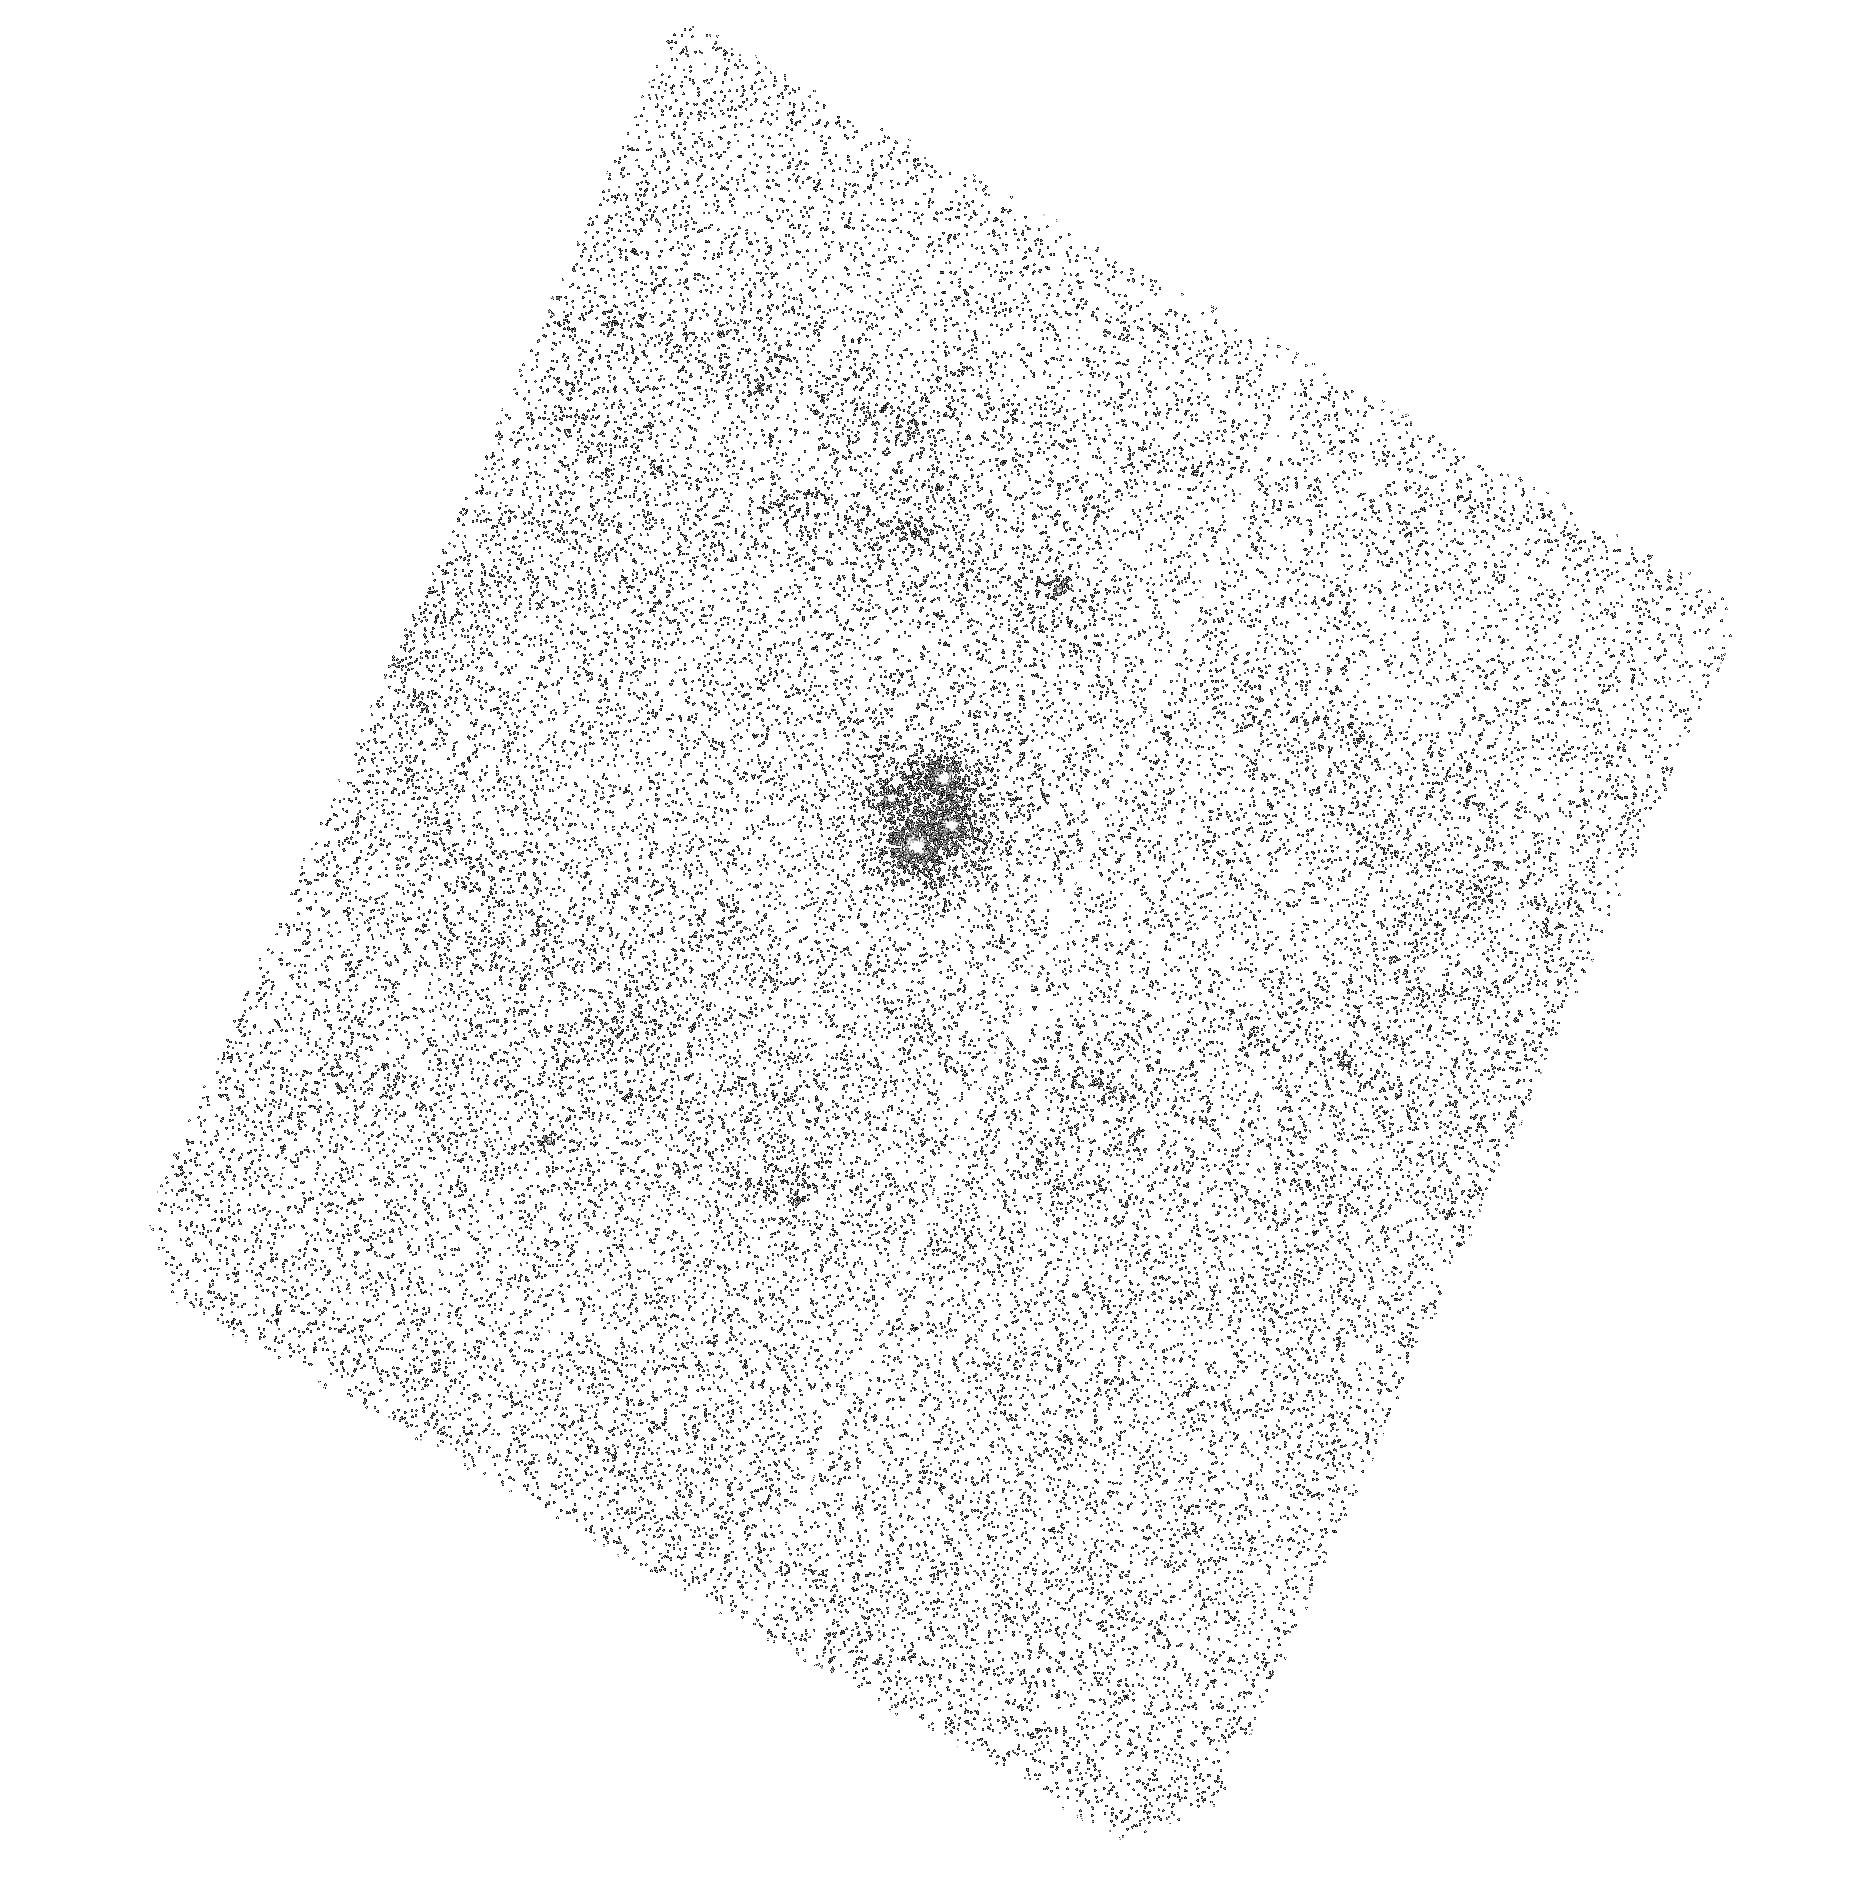
Target: Q2237+0305. Instrument: ACS/SBC. Filter: F165LP. Exposure: 44 min. Observation ID: hst_11791_04_acs_sbc_f165lp_jb0r04

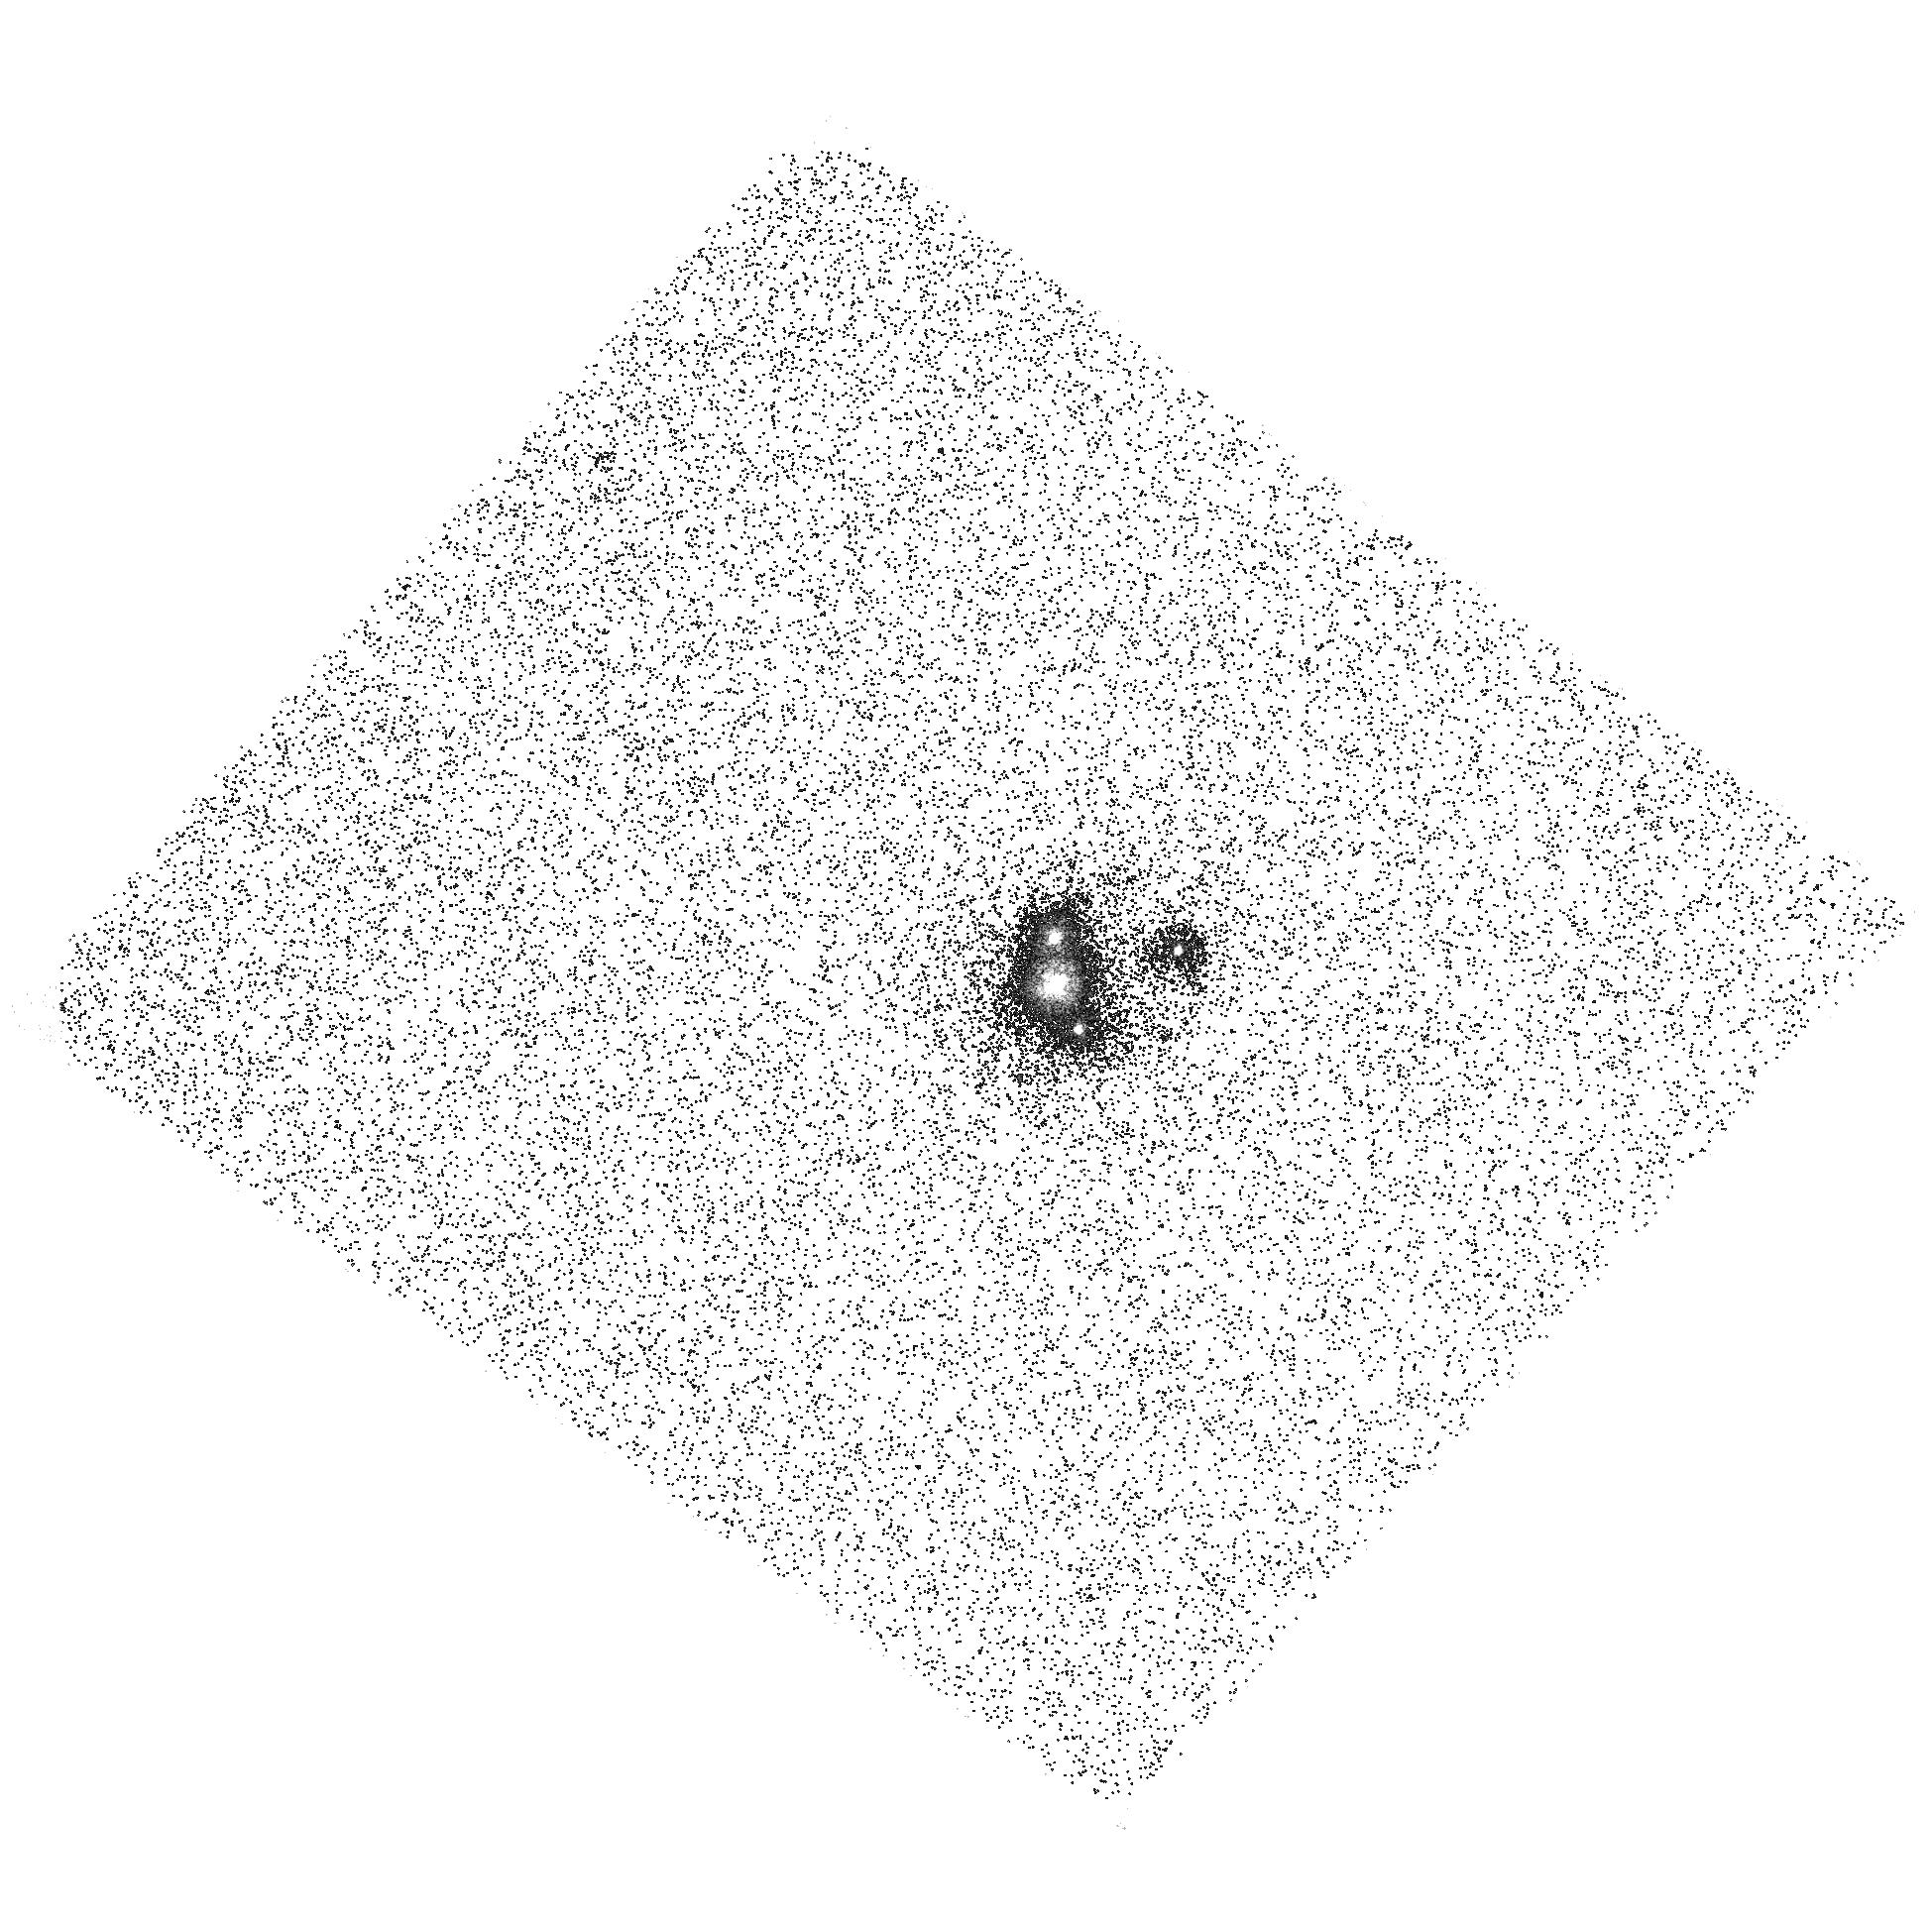
Target: RXJ1131-1231. Instrument: ACS/SBC. Filter: F165LP. Exposure: 44 min. Observation ID: hst_11791_05_acs_sbc_f165lp_jb0r05

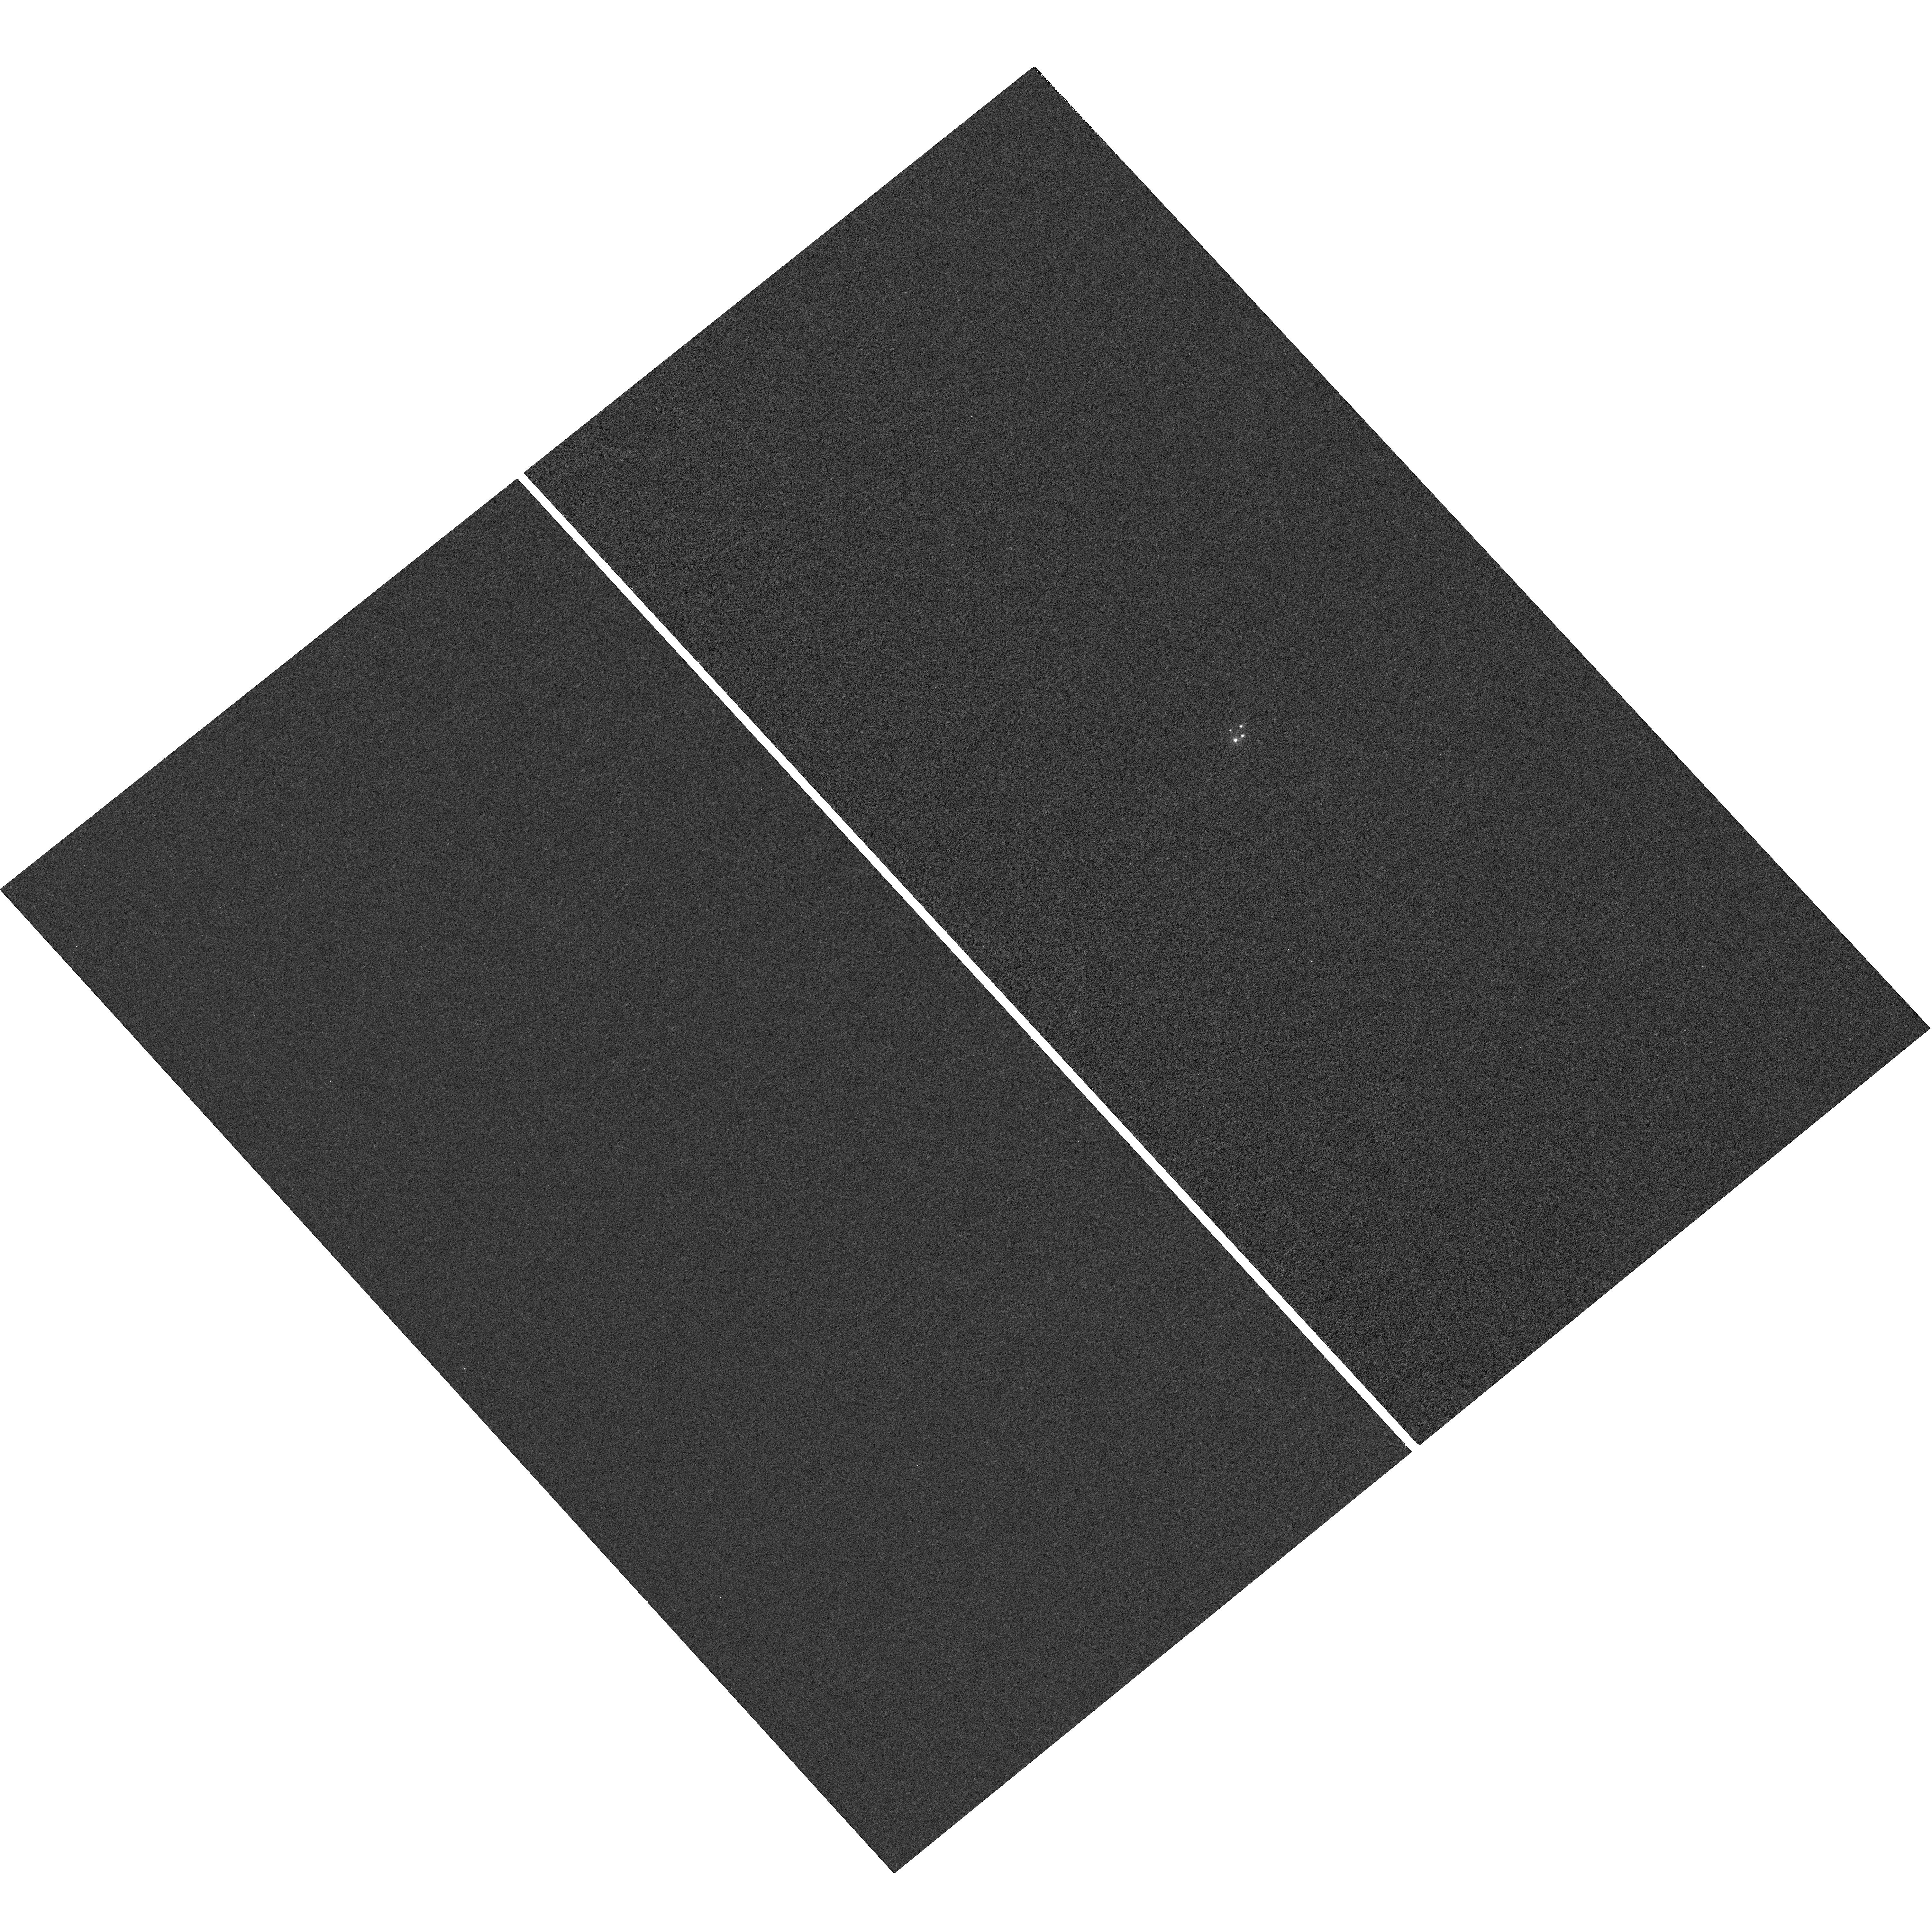
Target: Q2237+0305. Instrument: WFC3/UVIS. Filter: F218W. Exposure: 42 min. Observation ID: hst_11791_02_wfc3_uvis_f218w_ib0r02

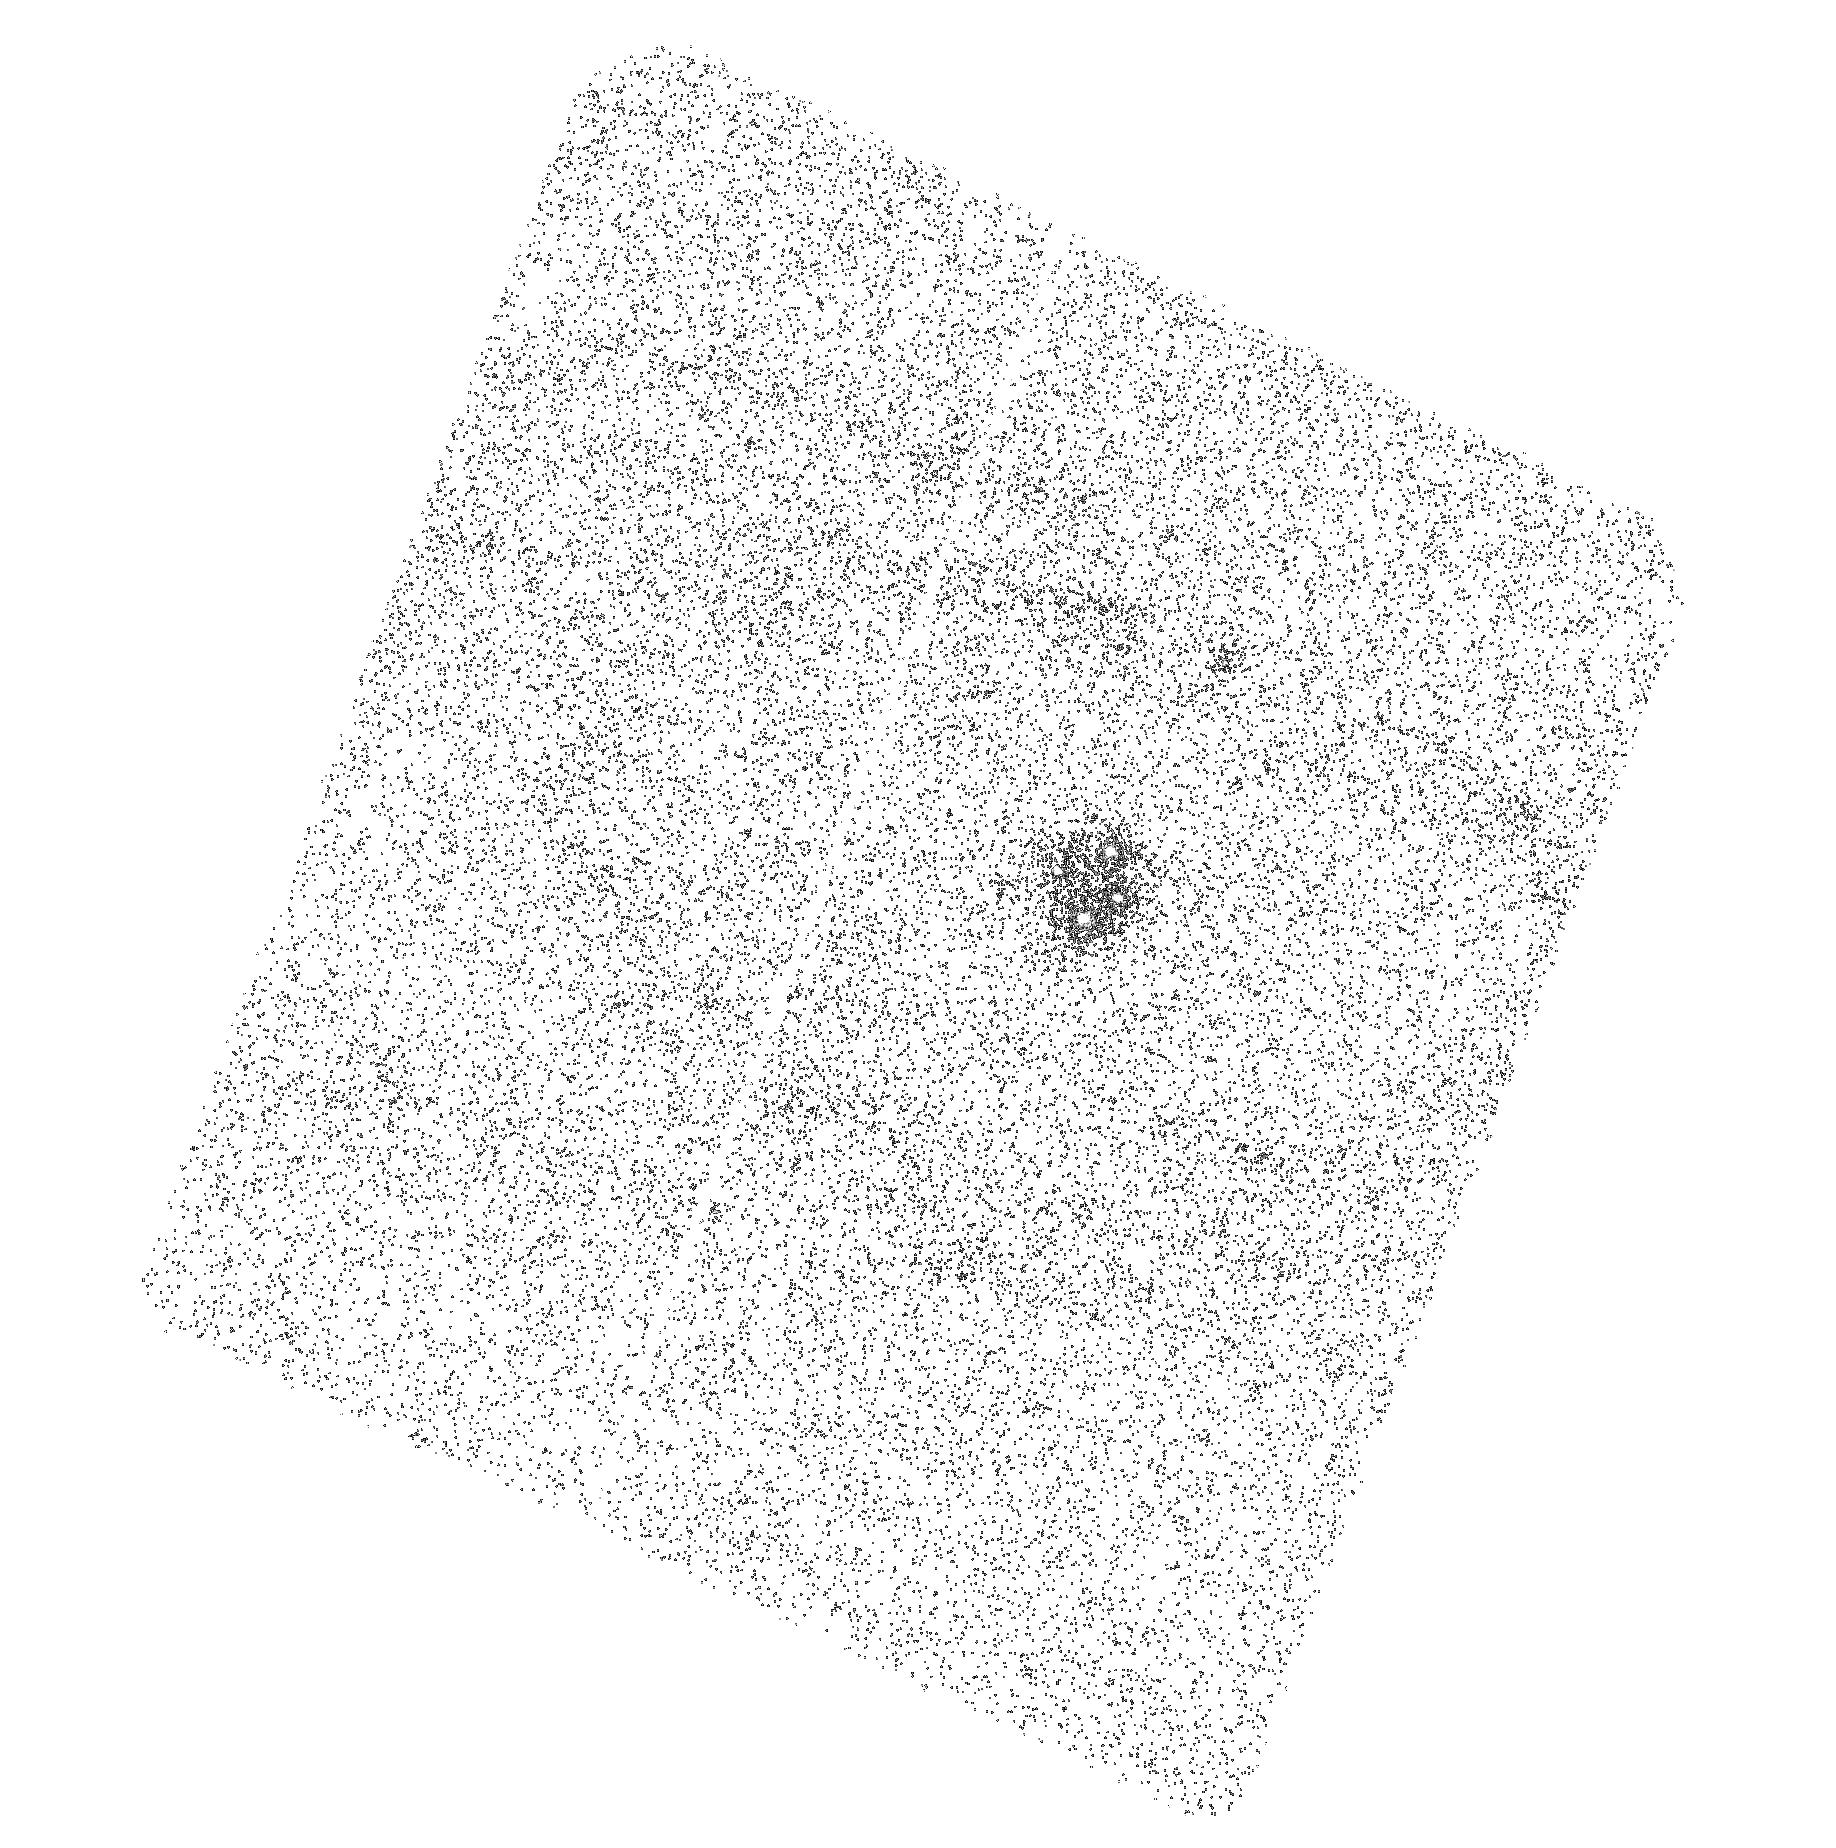
Target: Q2237+0305. Instrument: ACS/SBC. Filter: F165LP. Exposure: 42 min. Observation ID: hst_11791_01_acs_sbc_f165lp_jb0r01

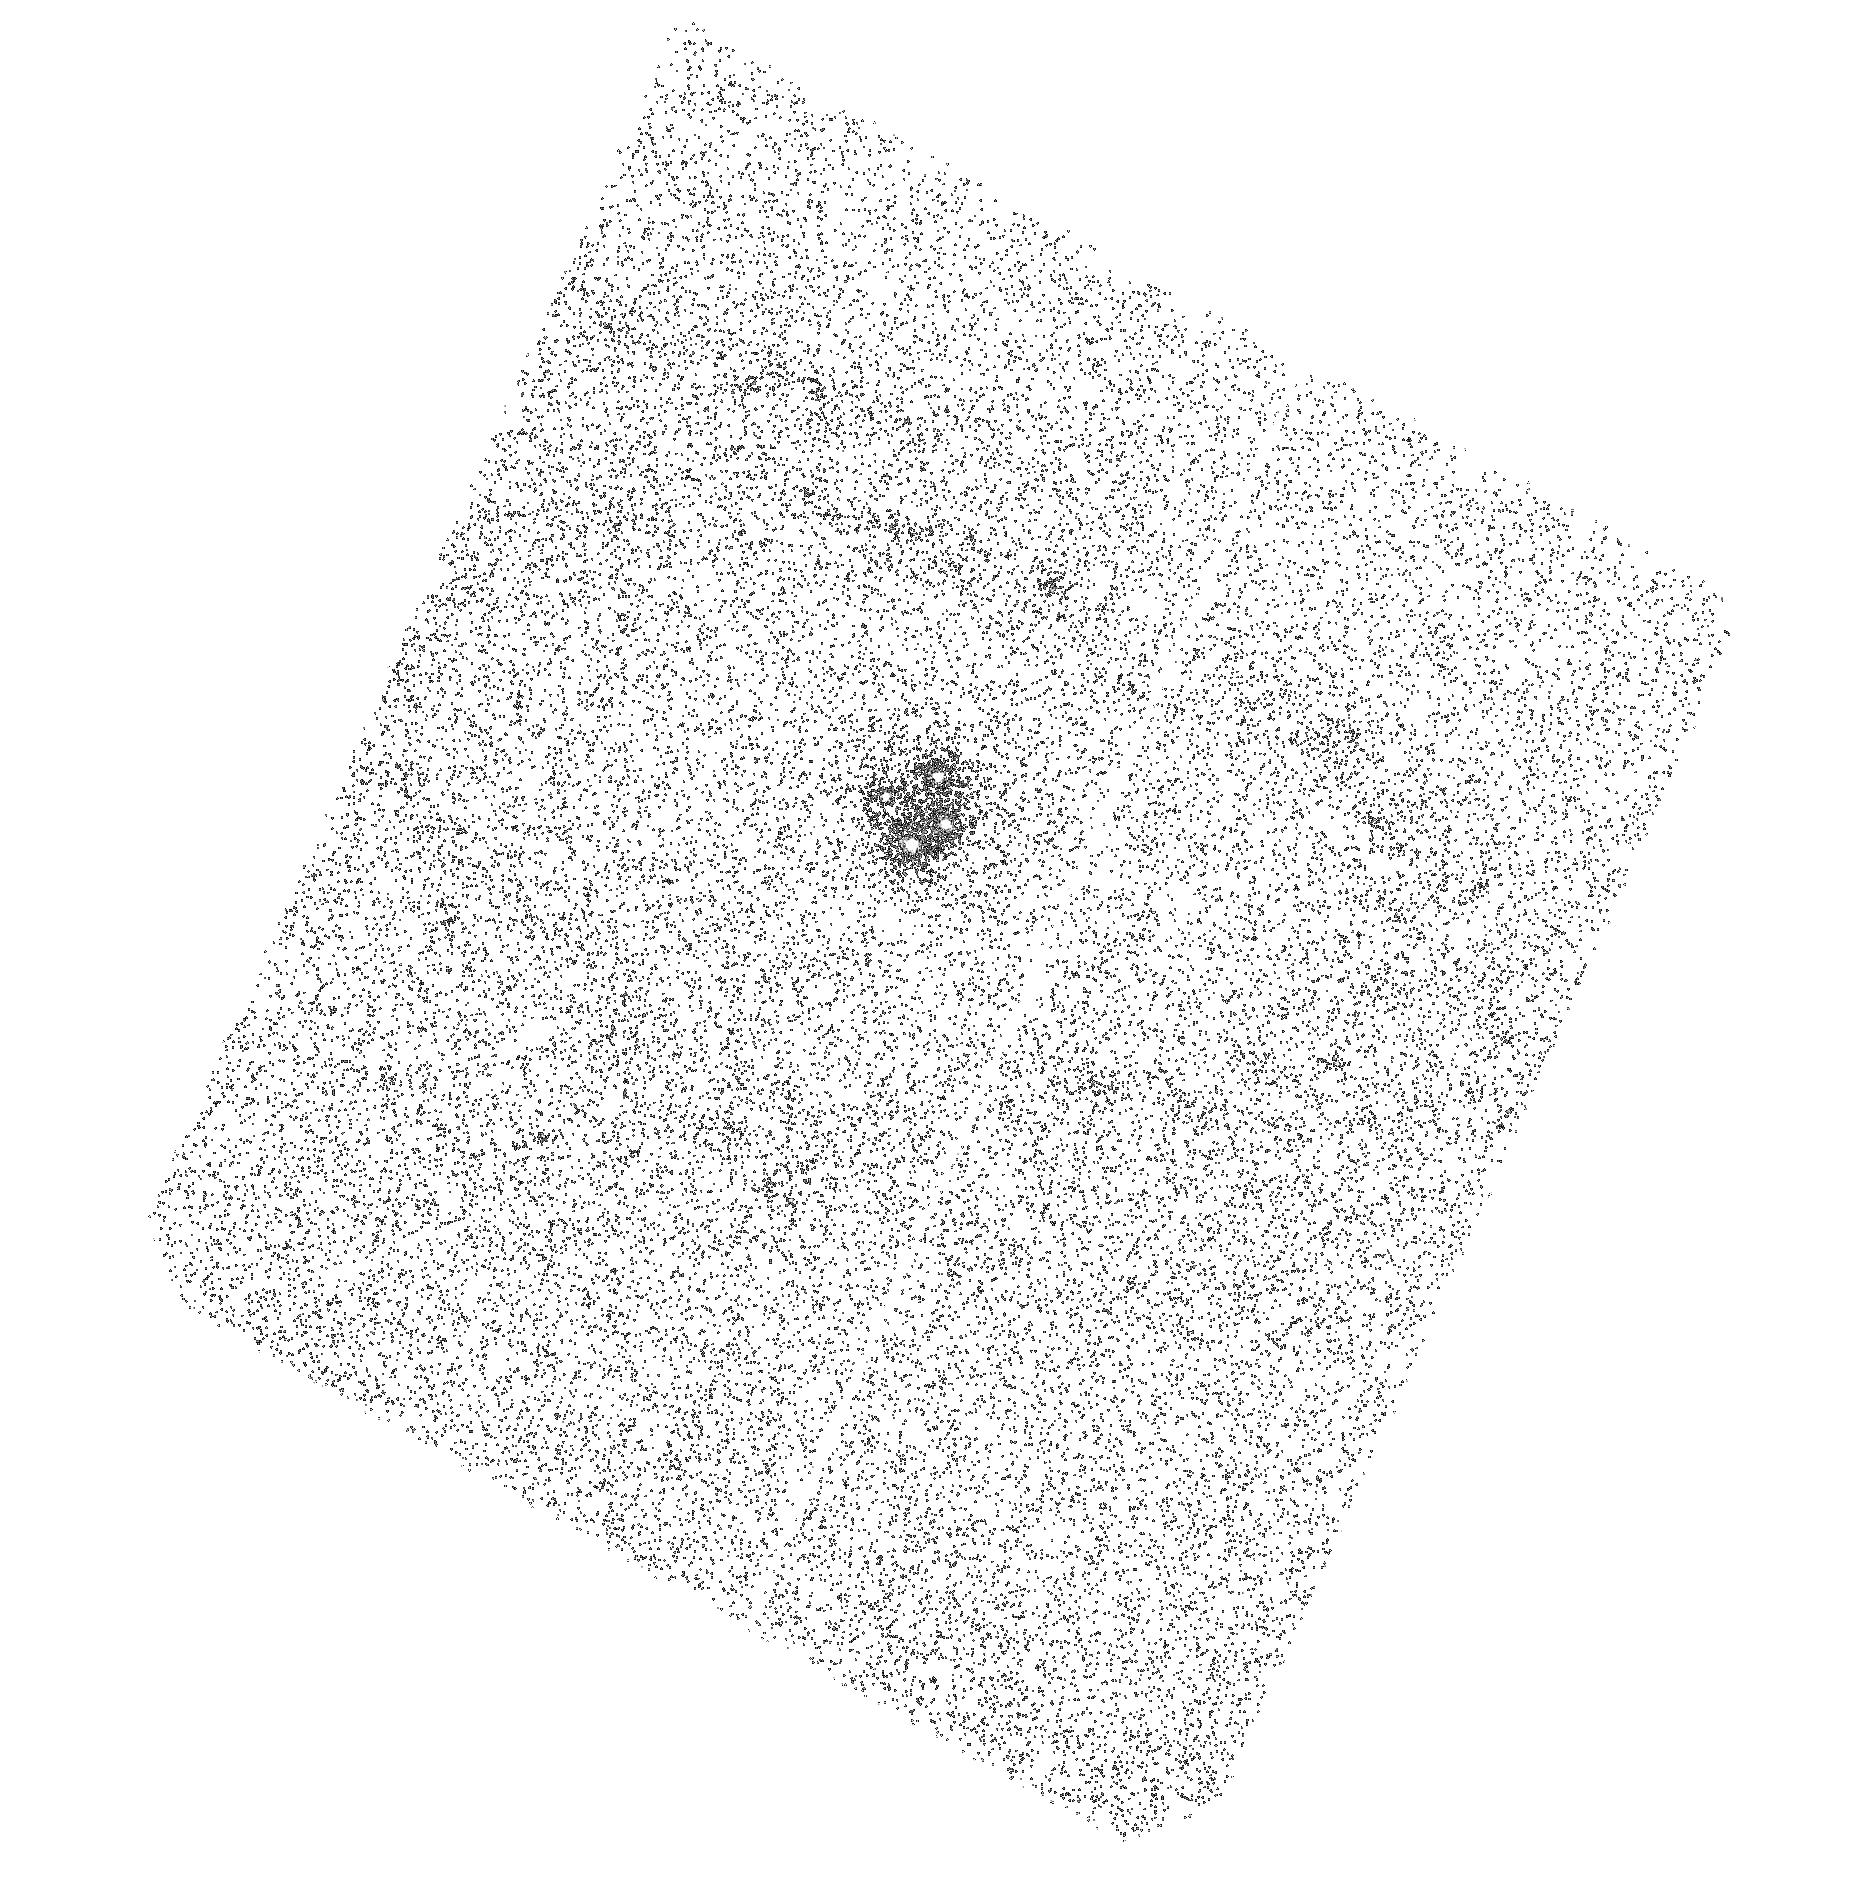
Target: Q2237+0305. Instrument: ACS/SBC. Filter: F165LP. Exposure: 44 min. Observation ID: hst_11791_03_acs_sbc_f165lp_jb0r03

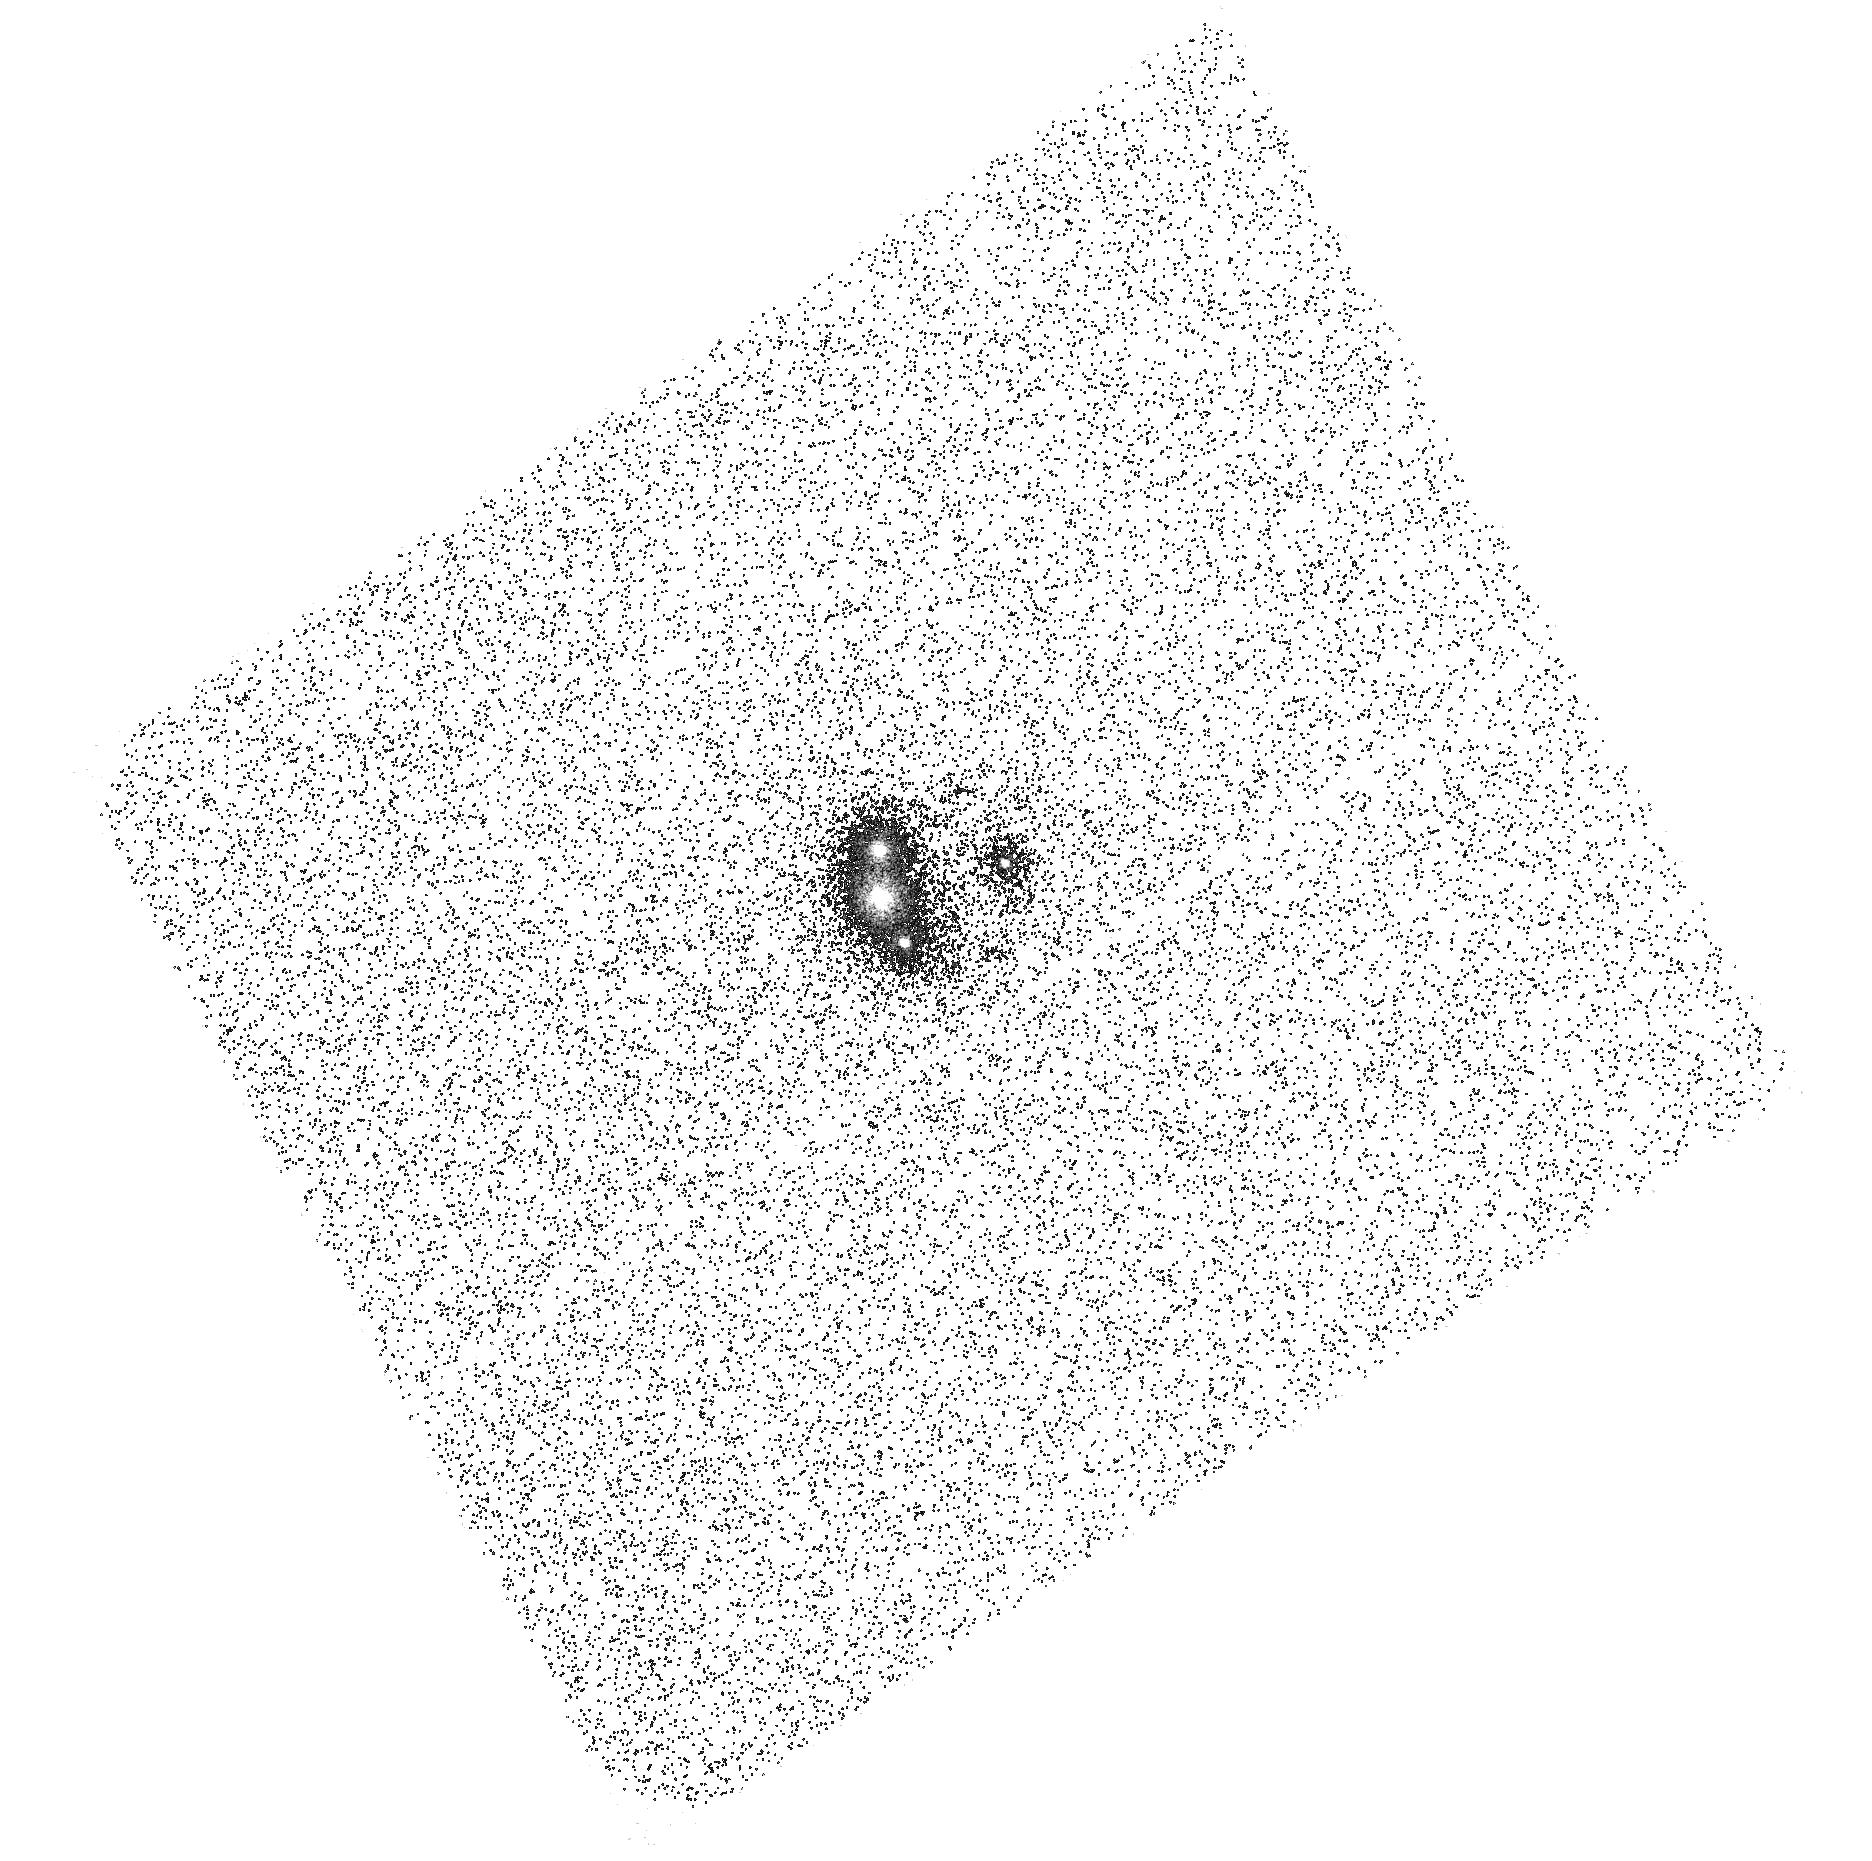
Target: RXJ1131-1231. Instrument: ACS/SBC. Filter: F165LP. Exposure: 42 min. Observation ID: hst_11791_06_acs_sbc_f165lp_jb0r06

The Wavelength Dependence of Accretion Disk Structure (PI: Kochanek, Chris S.)

We can now routinely measure the size of quasar accretion disks using gravitational microlensing of lensed quasars. The next step to testing accretion disk models is to measure the size of accretion disks as a function of wavelength, particularly at the UV and X-ray wavelengths that should probe the inner, strong gravity regime. Here we focus on two four-image quasar lenses that already have optical (R band) and X-ray size measurements using microlensing. We will combine the HST observations with ground-based monitoring to measure the disk size as a function of wavelength from the near-IR to the UV. We require HST to measure the image flux ratios in the ultraviolet continuum near the Lyman limit of the quasars. The selected targets have estimated black hole masses that differ by an order of magnitude, and we should find wavelength scalings for the two systems that are very different because the Blue/UV wavelengths should correspond to parts of the disk near the inner edge for the high mass system but not in the low mass system. The results will be modeled using a combination of simple thin disk models and complete relativistic disk models. While requiring only 18 orbits, success for one system requires observations in both Cycles 16 and 17.